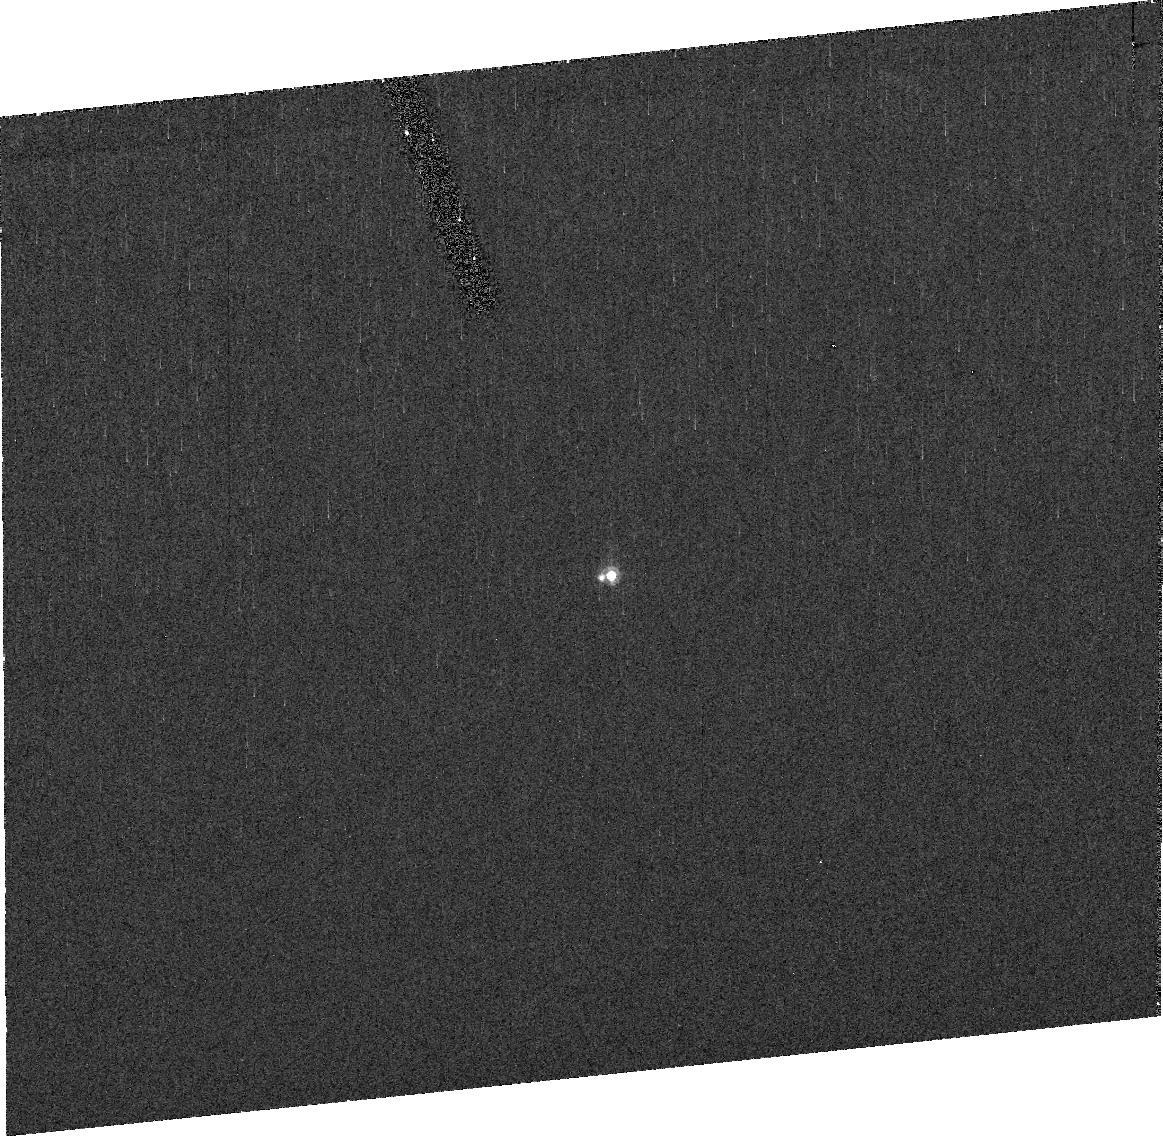
Target: KBO90428ORCUS
Instrument: ACS/HRC
Filter: F555W
Exposure: 28 min
Observation ID: j9ri02010

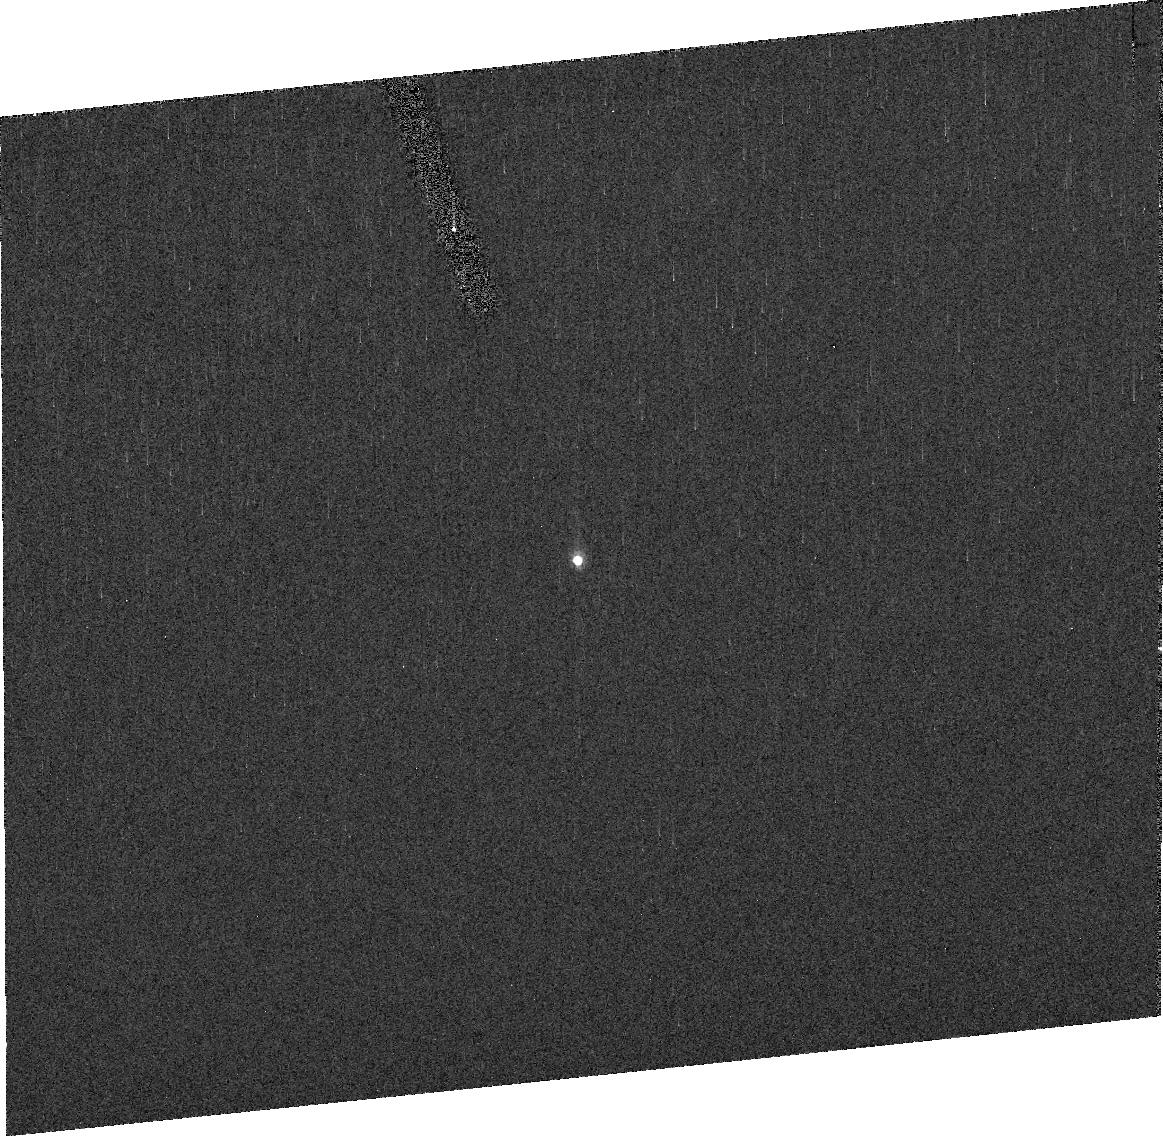
Target: KBO55636
Instrument: ACS/HRC
Filter: F555W
Exposure: 28 min
Observation ID: j9ri03010

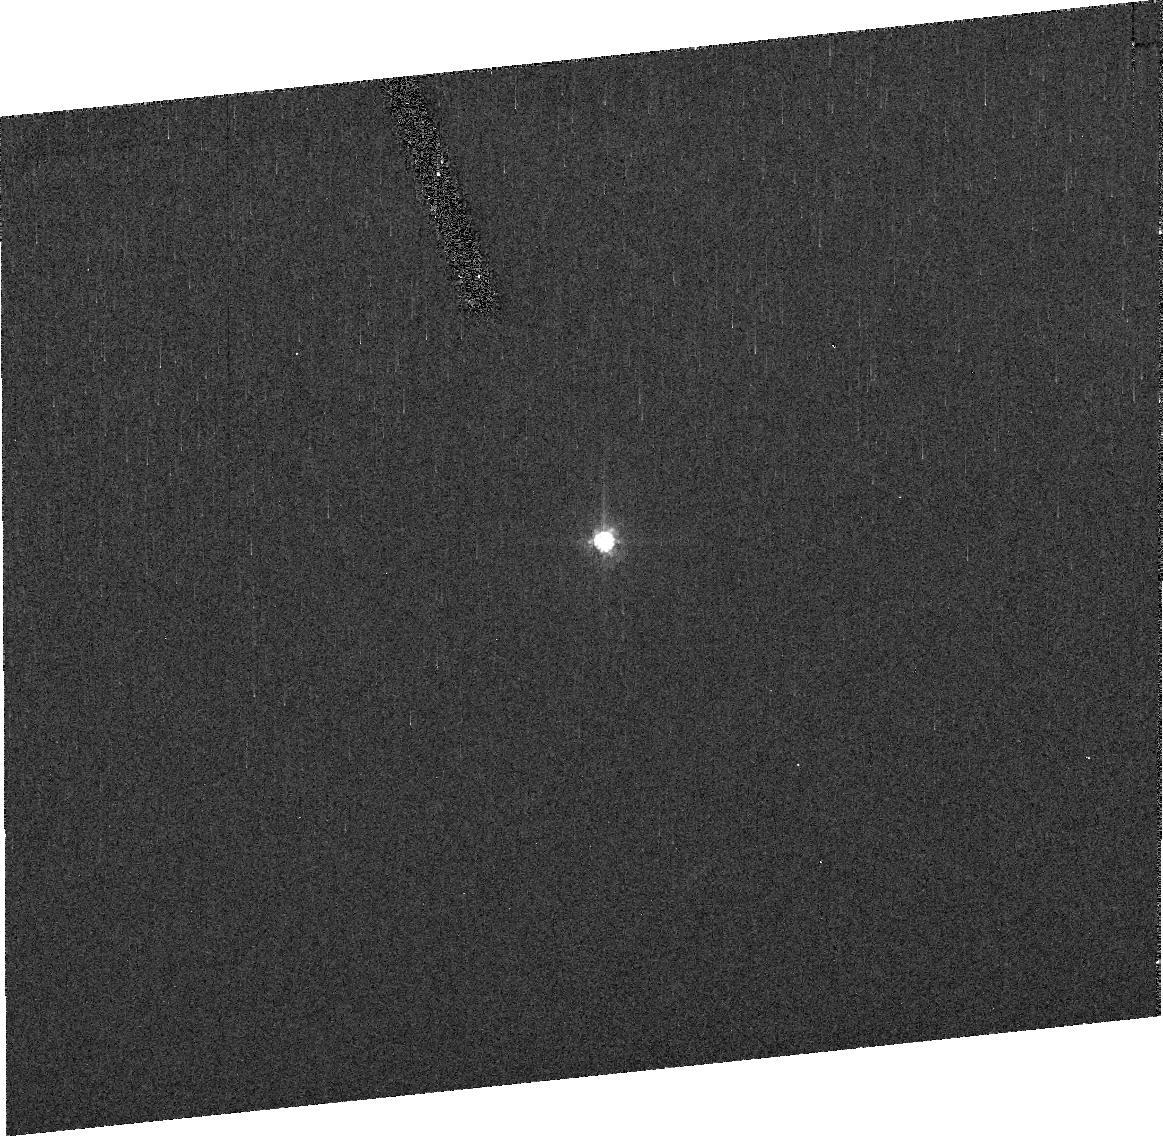
Target: KBO2005FY9
Instrument: ACS/HRC
Filter: F555W
Exposure: 28 min
Observation ID: j9ri01010

Direct Determination of Kuiper Belt Object Diameters with HST (PI: Noll, Keith S.)

When it comes to fundamental properties of an astronomical object, it is difficult to think of a more fundamental physical property than its size. Because of their distance, objects in the Kuiper Belt are generally too small for their disks to be resolved. The heterogeneous albedo and color of the Kuiper Belt population makes size estimates from observed absolute magnitude highly uncertain. And the long-awaited data from the Spitzer Space Telescope suffers from our ignorance of crucial macro- and micro-physical properties such as spin period, pole orientation, surface roughness, and thermal inertia. We propose to add a new dimension to the measurement of KBO diameters by employing two techniques that will directly measure the diameters of three large KBOs. We expect to obtain diameter measurements with uncertainties of 10% or better and utilize these to validate and cross calibrate the growing web of diameter measurements for KBOs.